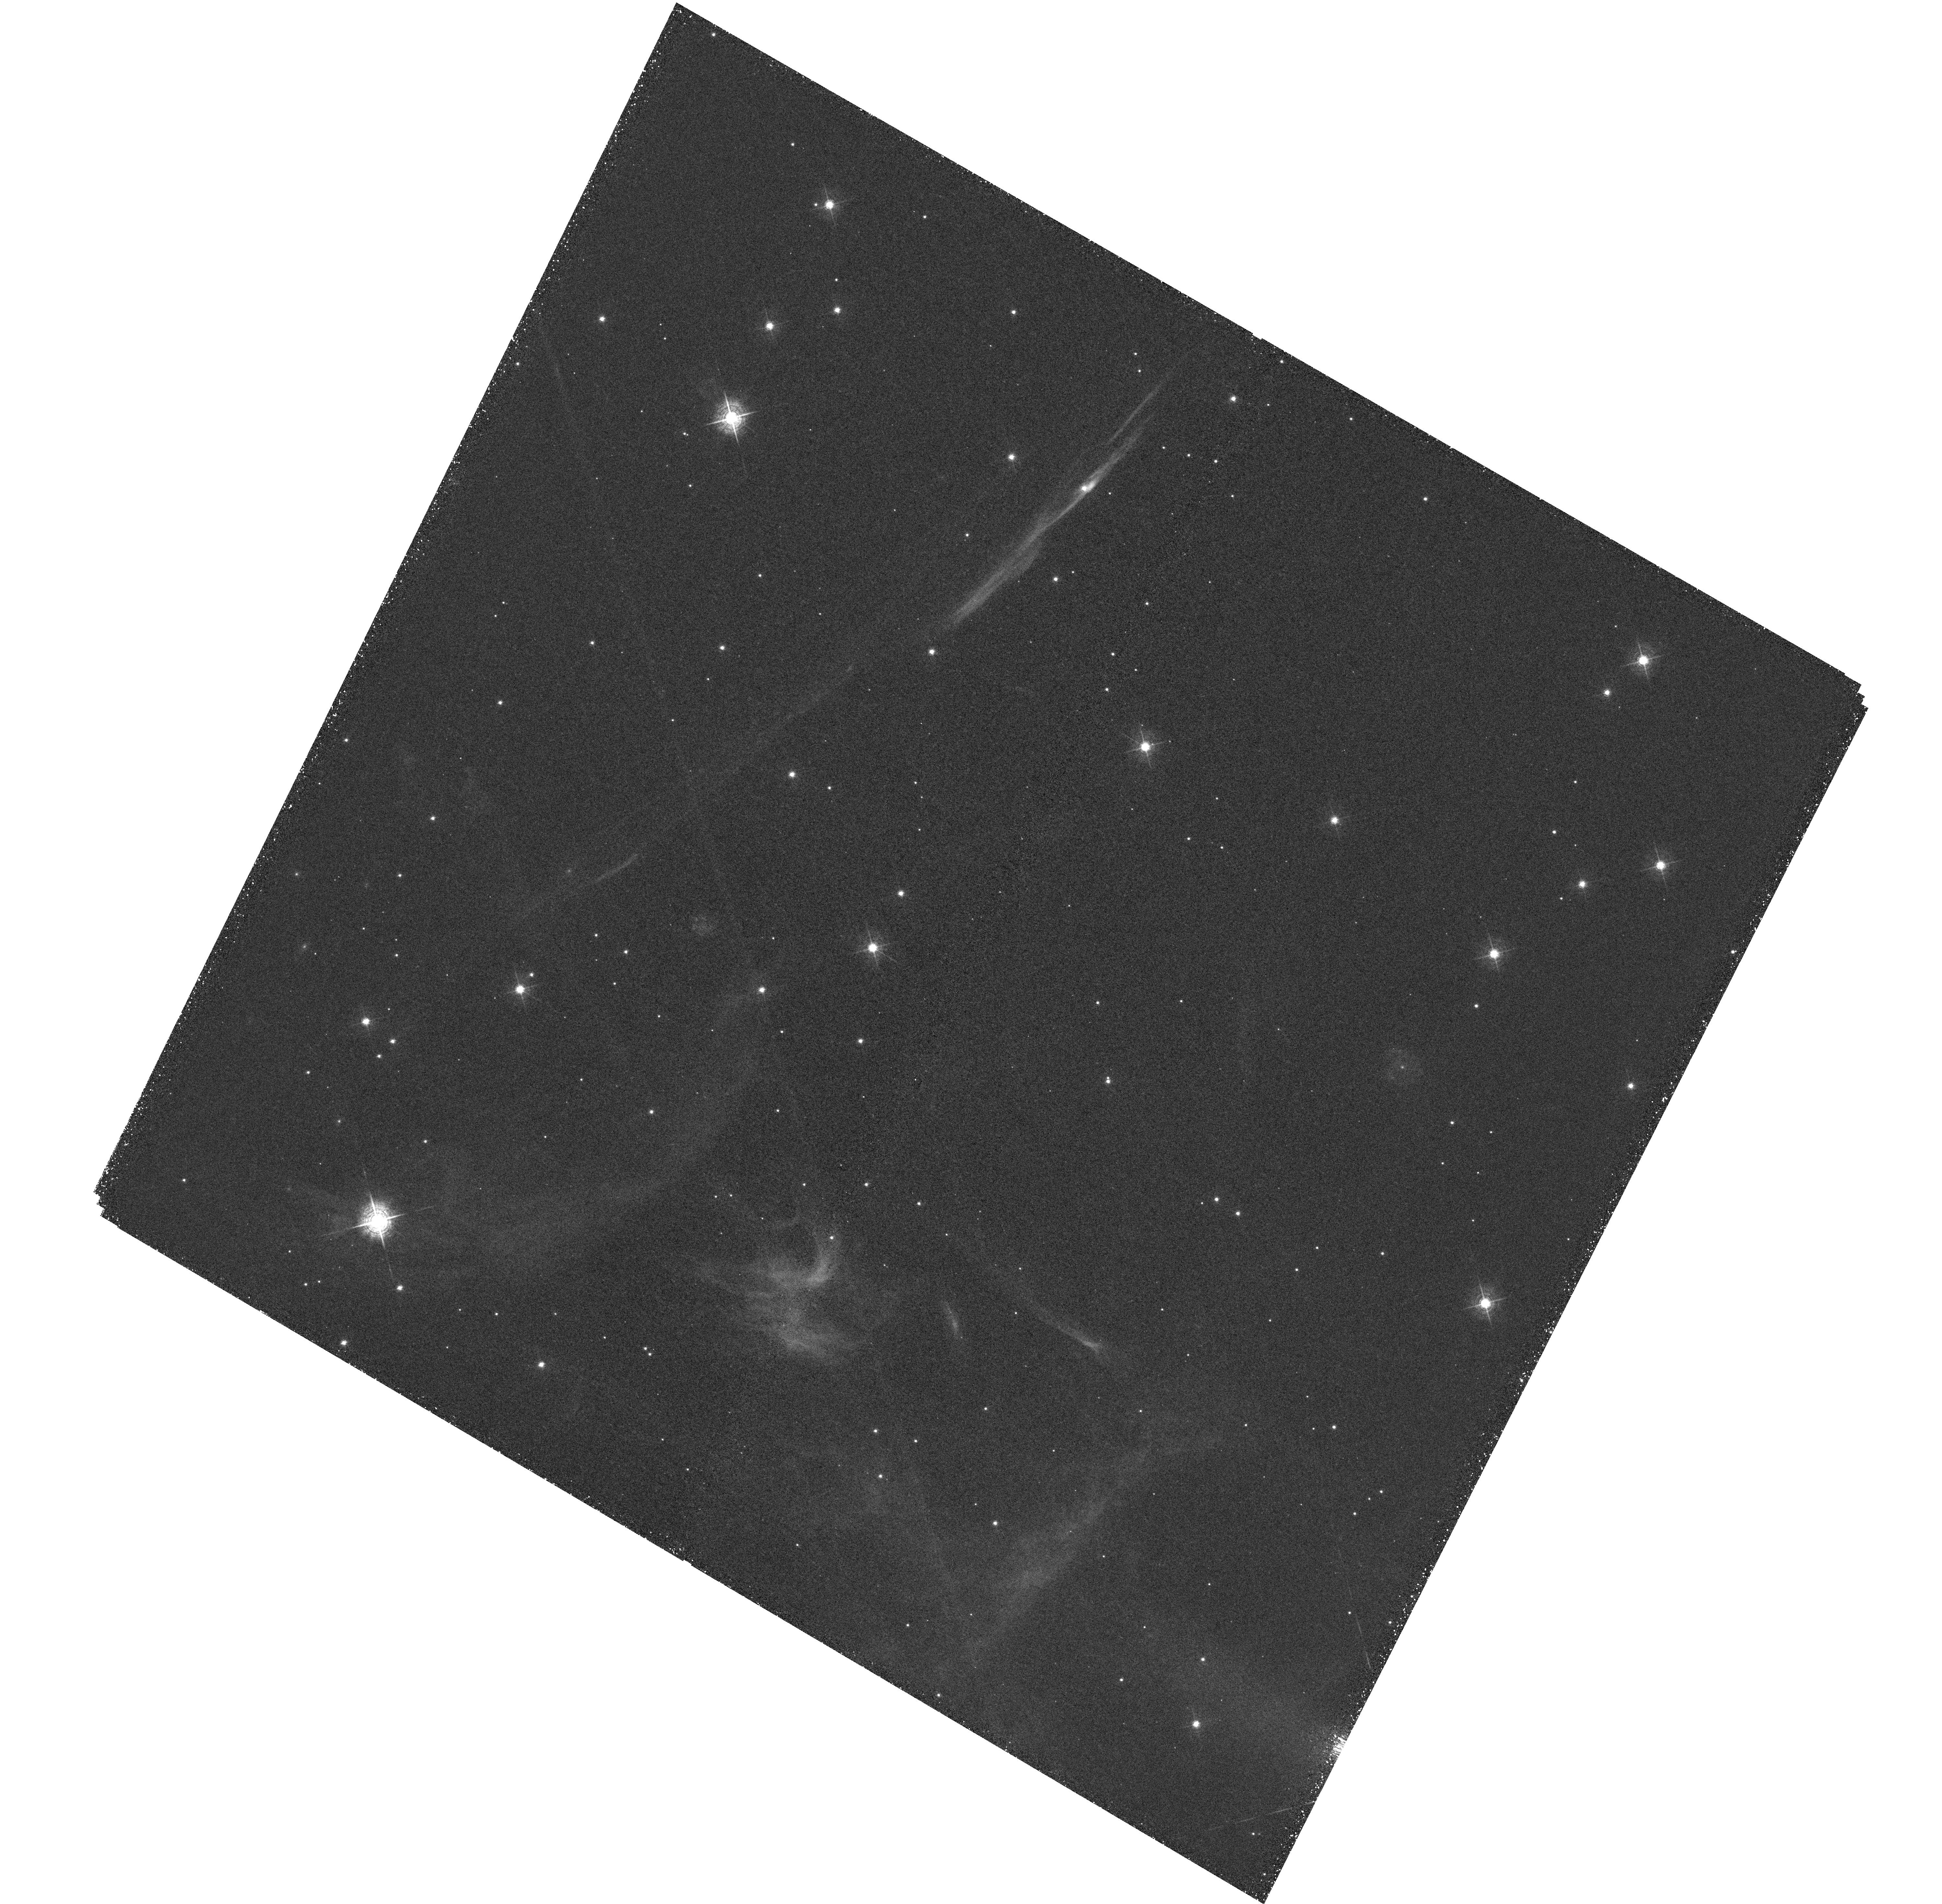
Target: CYGLOOP-NENR1. Instrument: WFC3/UVIS. Filter: F502N. Exposure: 2.1 h. Observation ID: hst_15893_02_wfc3_uvis_f502n_ie1p02

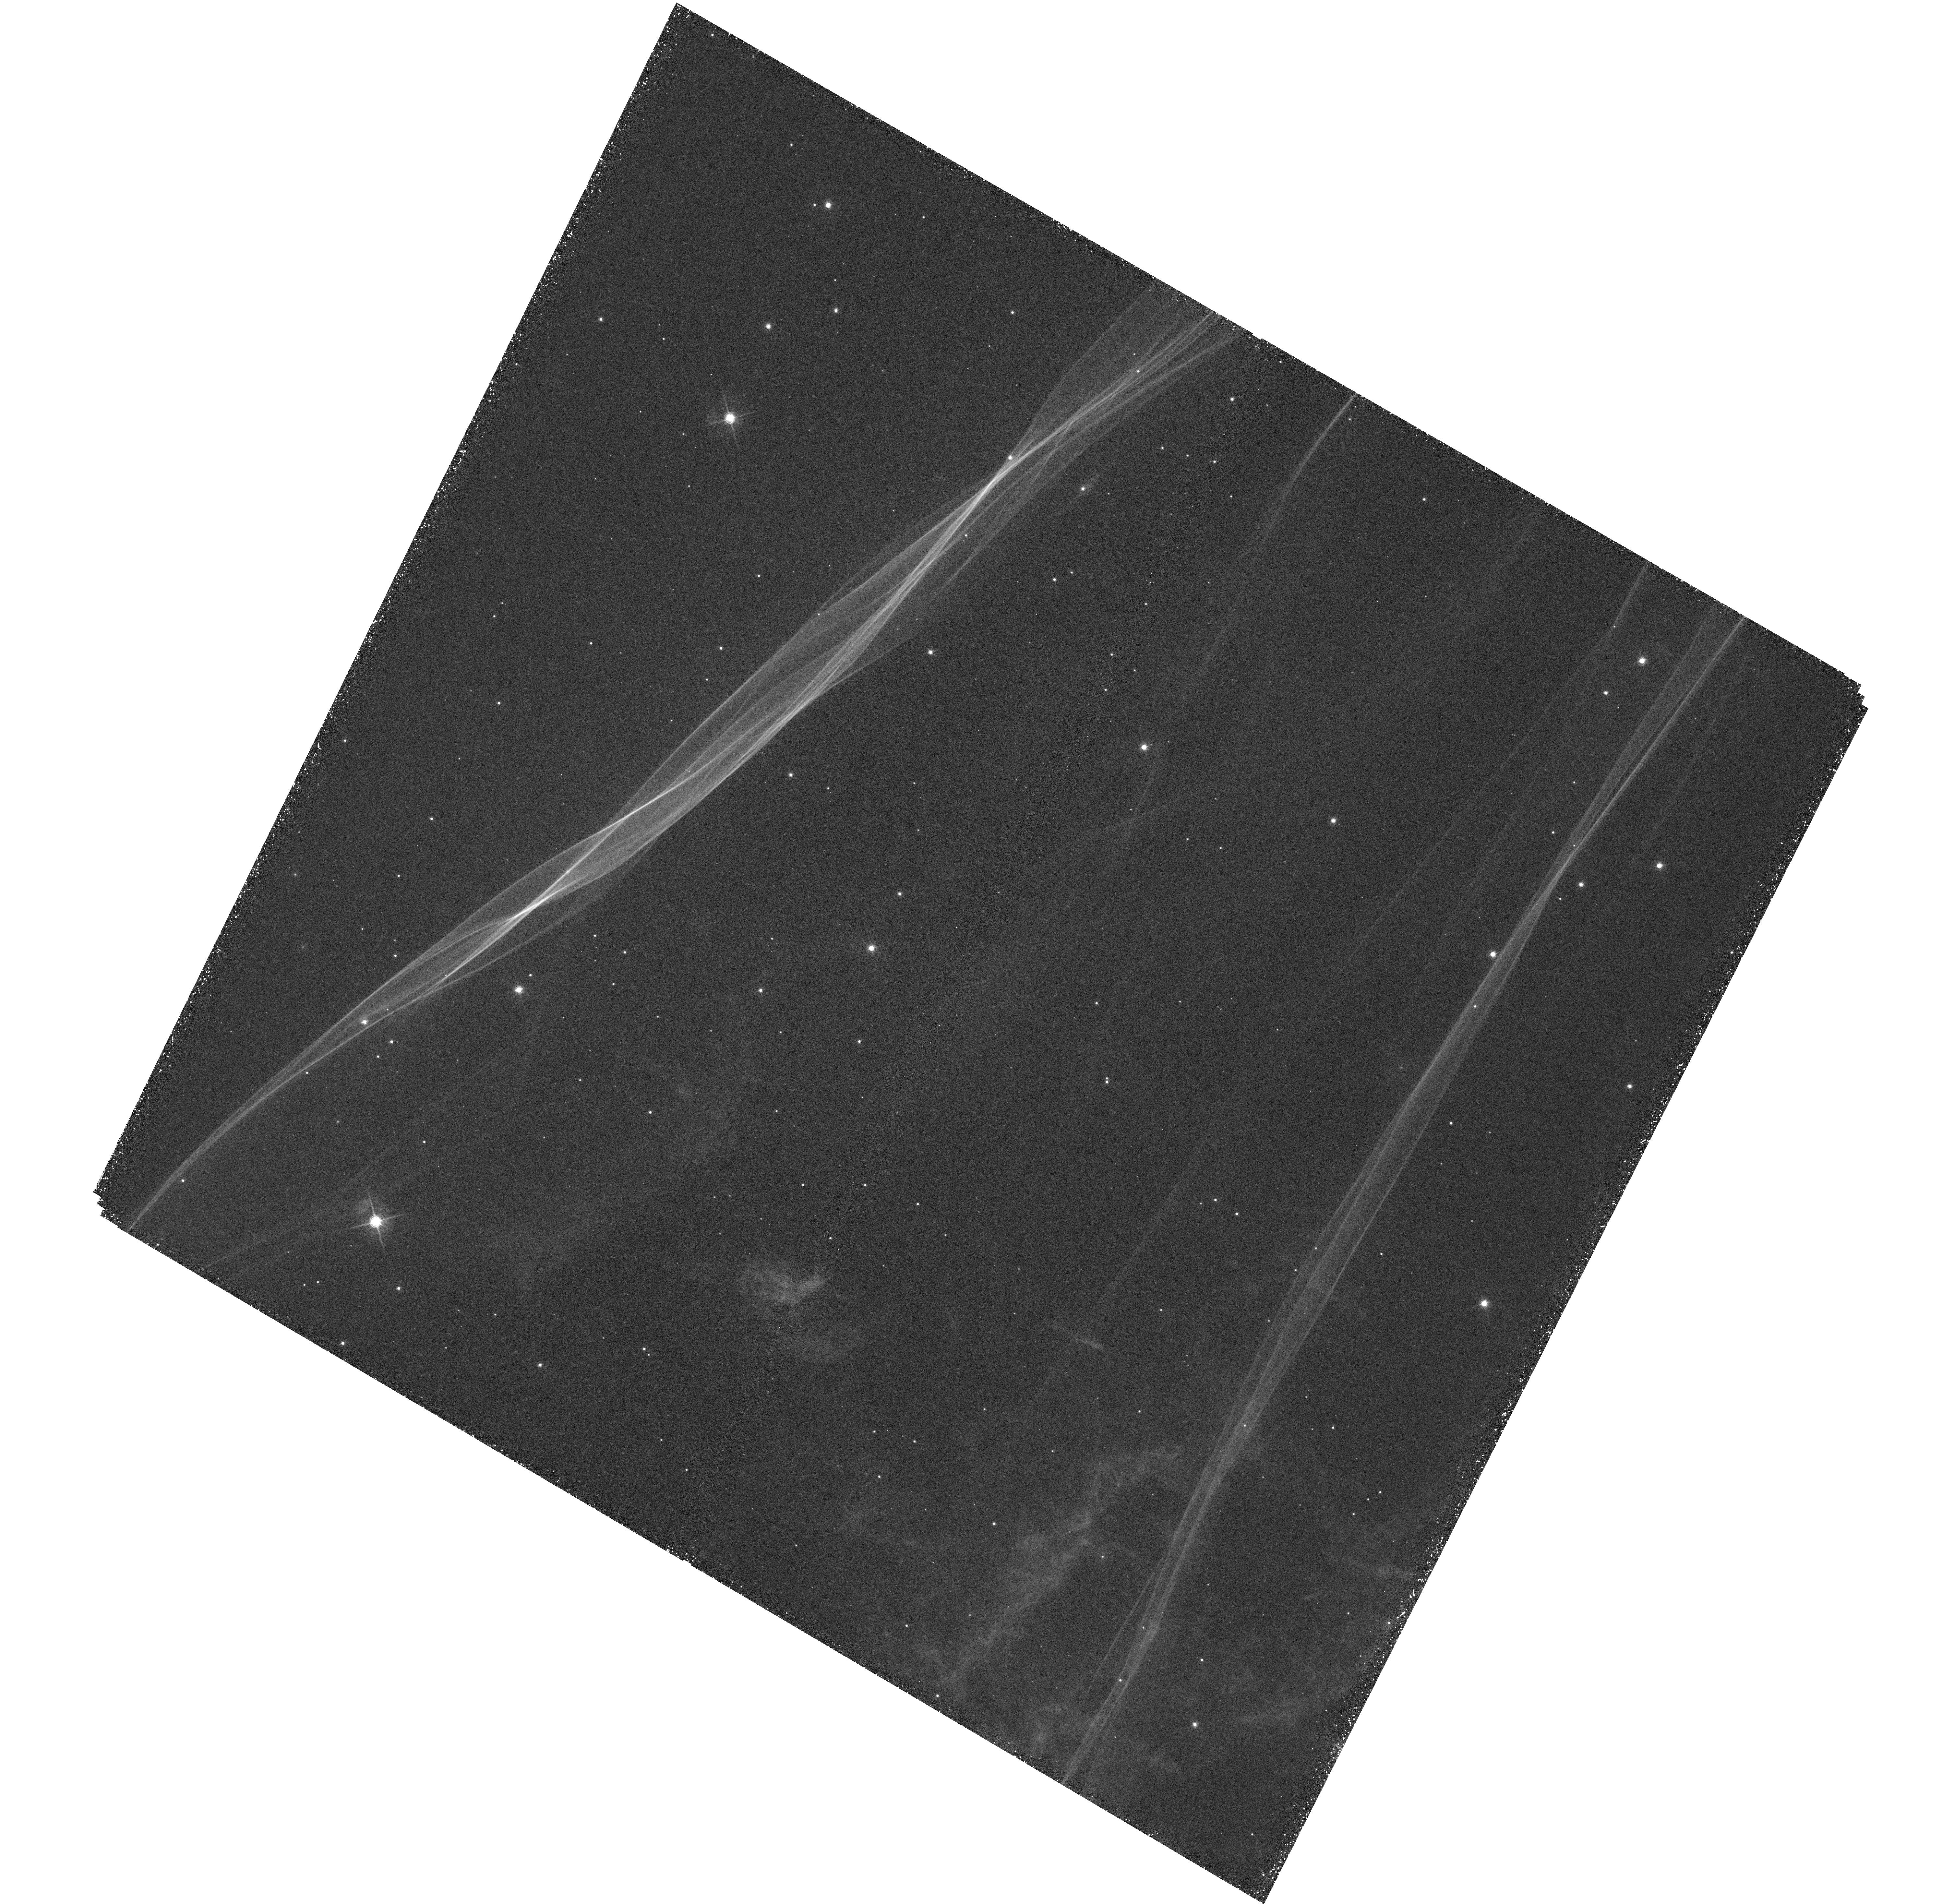
Target: CYGLOOP-NENR1. Instrument: WFC3/UVIS. Filter: F656N. Exposure: 2.1 h. Observation ID: hst_15893_01_wfc3_uvis_f656n_ie1p01

Observing Changes in the Primary Shock Front of the Cygnus Loop: An HST 20+ Year Perspective (PI: Sankrit, Ravi)

We propose to re-observe the faint, primary blast wave of the Cygnus Loop supernova remnant with WFC3, a region that has been observed twice before with WFPC2, in 1997 and 2001. The region contains a delicate rippled sheet of plasma visible in H-alpha, that represents a section of the primary non-radiative supernova shock, and an adjacent [O III] 5007-emitting filament that is a shock in transition to becoming radiative. This would be the third epoch in H-alpha, and the second in [O III] 5007. With the recent accurate GAIA DR2-derived distance to the Cygnus Loop (735 +/- 25 pc), and the proper motion in H-alpha from epochs 1 and 2, the derived shock velocity is 245 km/s. The epoch 3 H-alpha data and long time baseline will permit a sensitive search for signs of deceleration of the filament, either globally or locally along portions of the filament structure. The two epochs of [O III] will measure or constrain any changes in the filament structure over ~20 years due to catastrophic cooling, thermal instabilities, or density variations that are predicted to occur as SN remnant shocks turn radiative. The Cygnus Loop provides a unique target to test for these changes since the densities and shock velocities involved provide for the possibility of observable changes on a reasonable timescale.